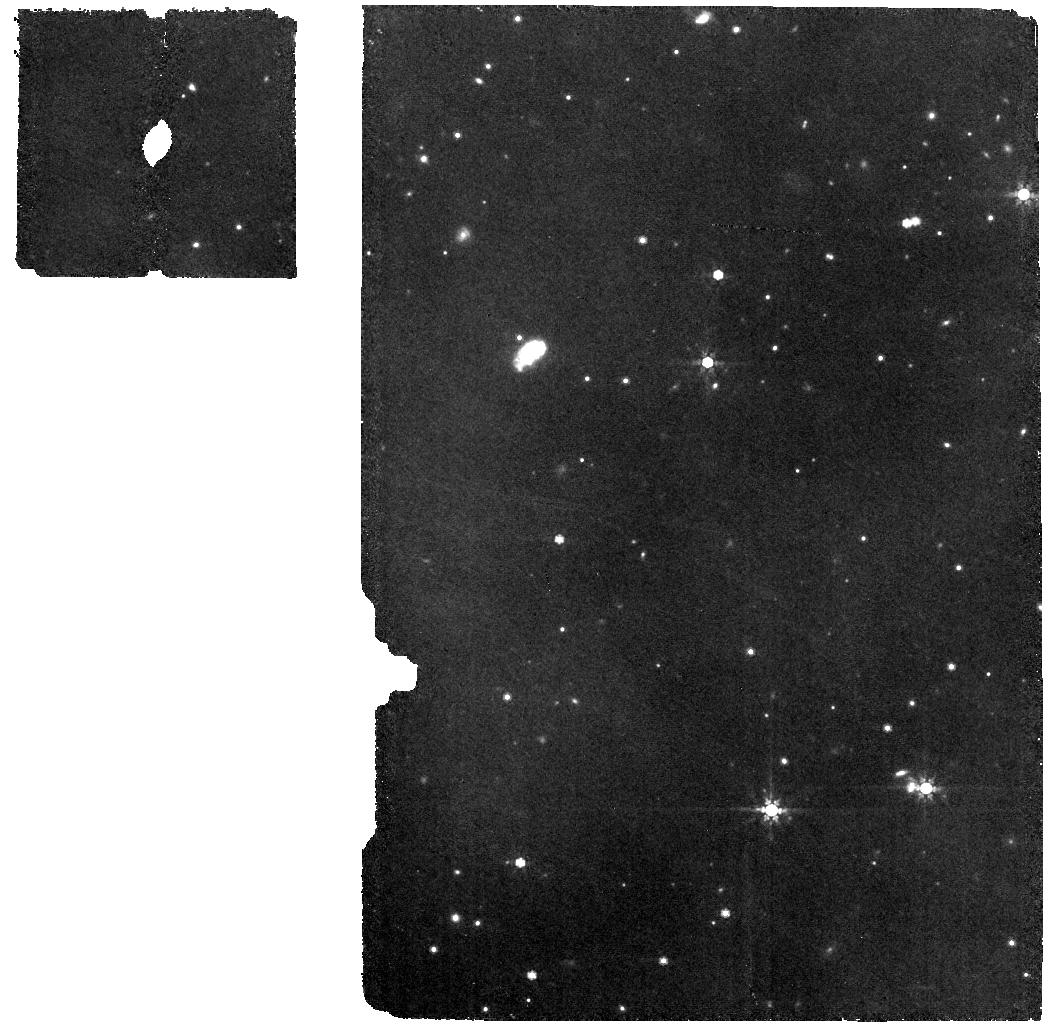
Target: WISEA-J080822.18-644357.3. Instrument: MIRI. Filter: F770W. Exposure: 19 min. Observation ID: jw03153-o001_t001_miri_f770w

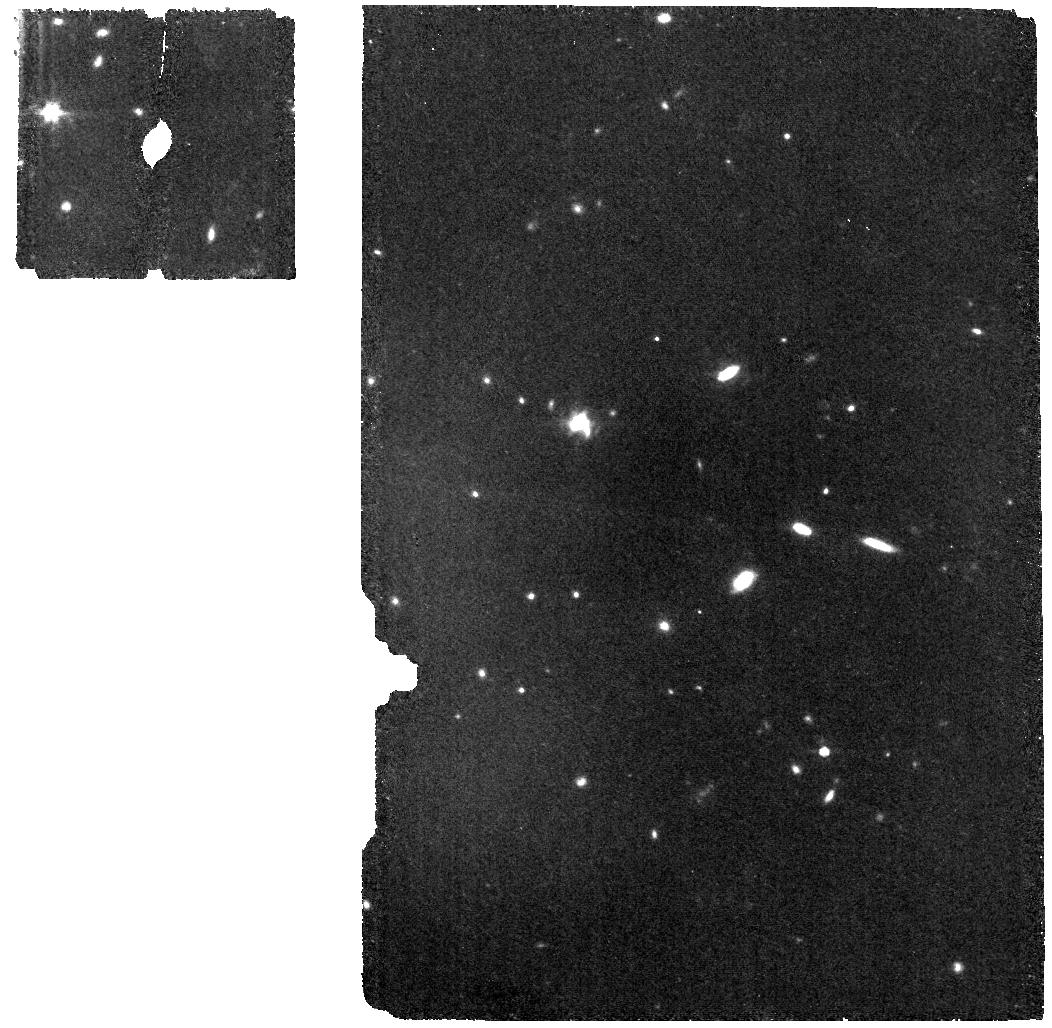
Target: 2MASS-J02265658-5327032. Instrument: MIRI. Filter: F770W. Exposure: 1.1 h. Observation ID: jw03153-o003_t003_miri_f770w

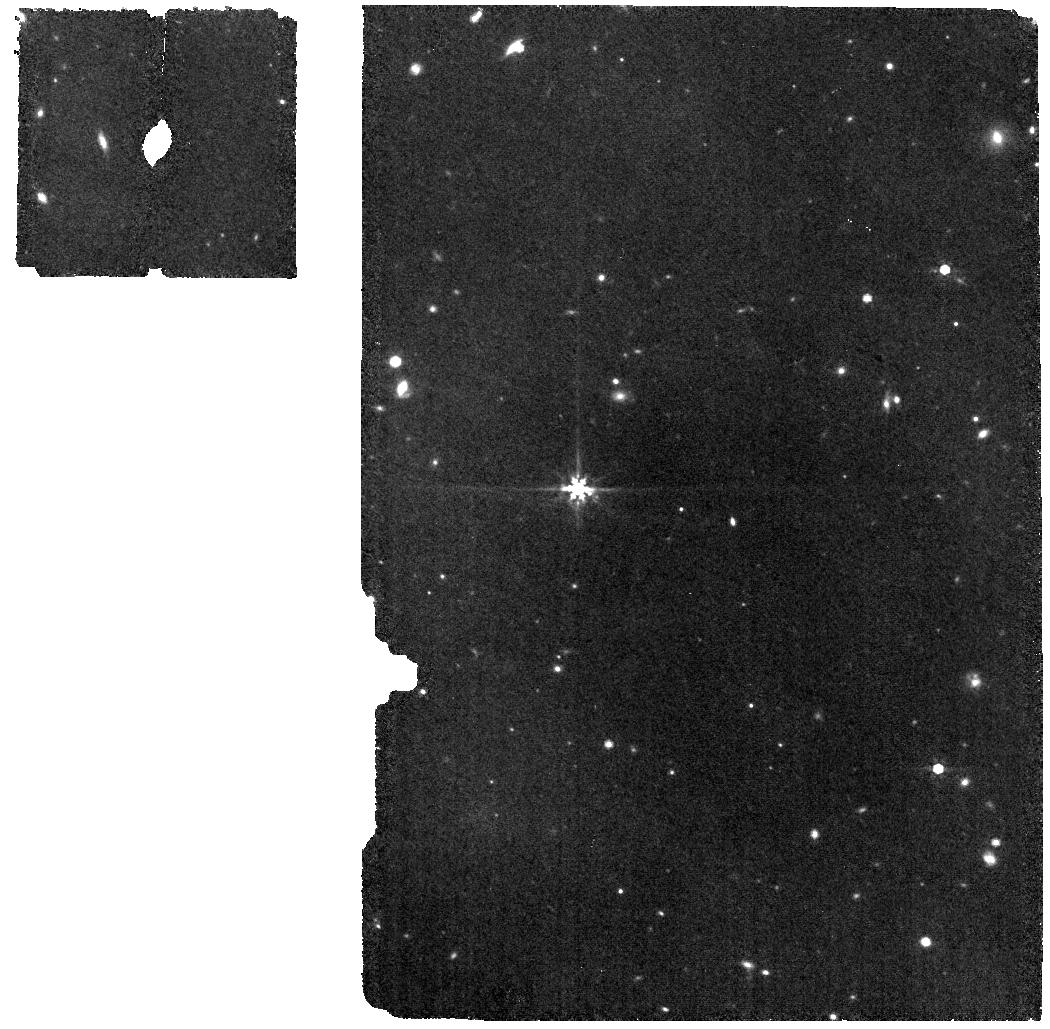
Target: 2MASS-J06320799-6810419. Instrument: MIRI. Filter: F770W. Exposure: 17 min. Observation ID: jw03153-o008_t008_miri_f770w

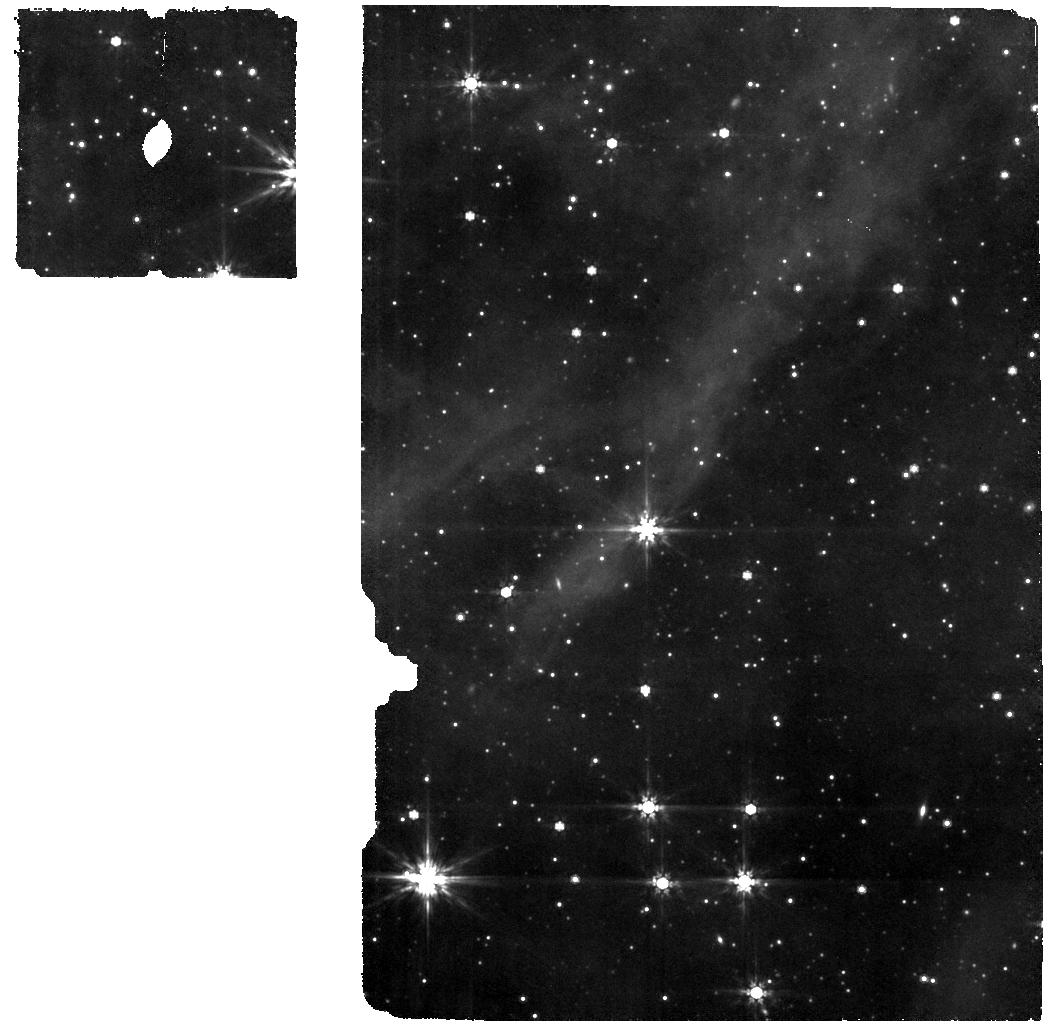
Target: 2MASS-J15460752-6258042. Instrument: MIRI. Filter: F770W. Exposure: 7 min. Observation ID: jw03153-o009_t009_miri_f770w

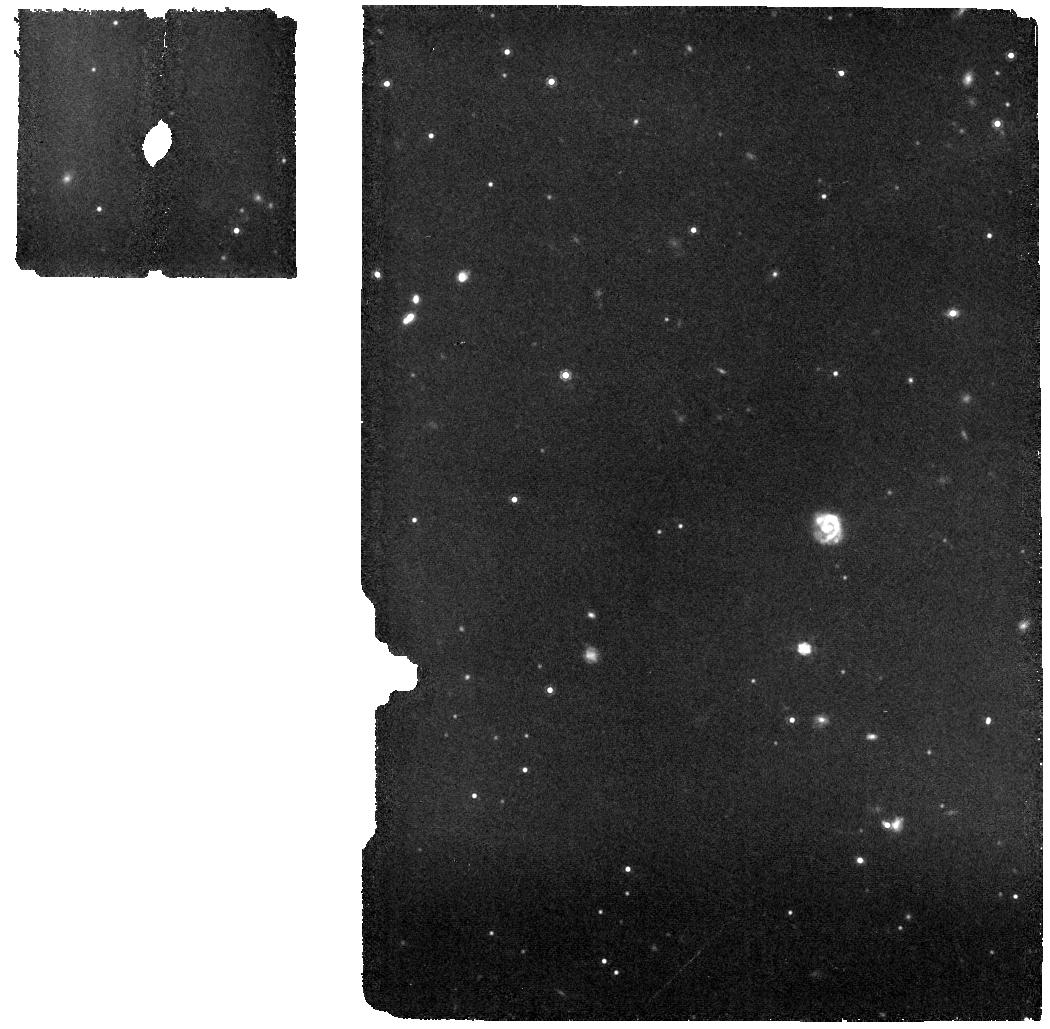
Target: 2MASS-J09490073-7138034-B. Instrument: MIRI. Filter: F1000W. Exposure: 9 min. Observation ID: jw03153-o011_t007_miri_f1000w

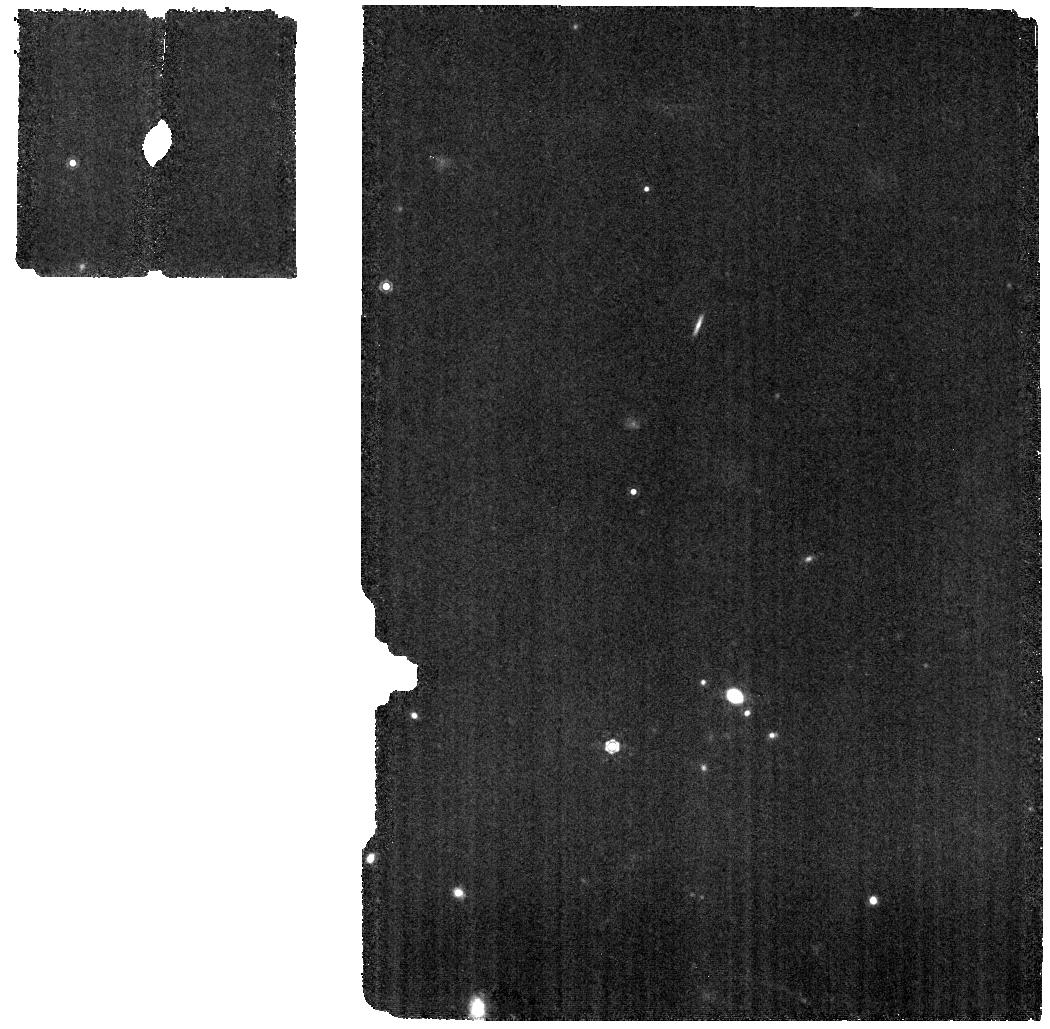
Target: 2MASS-J04463413-2627559-A. Instrument: MIRI. Filter: F1130W. Exposure: 22 min. Observation ID: jw03153-o010_t004_miri_f1130w

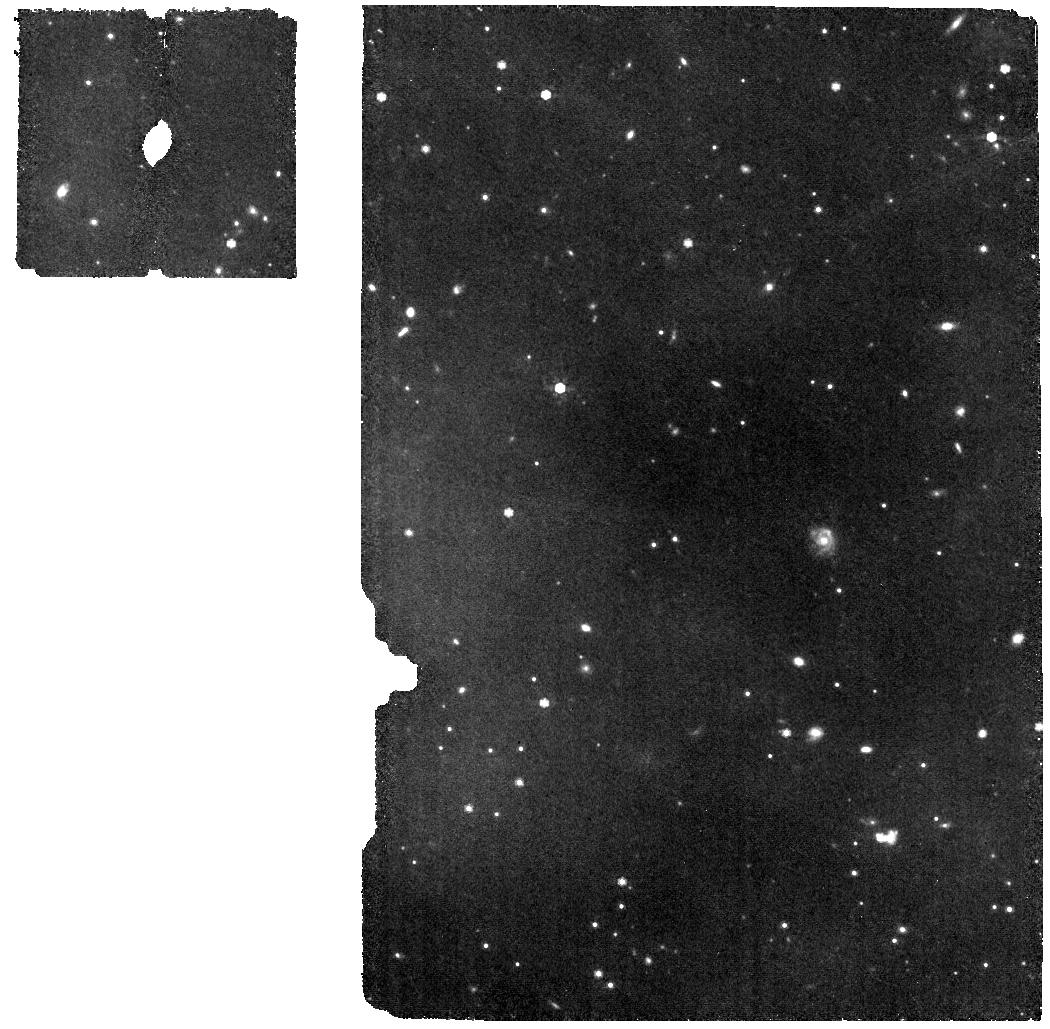
Target: 2MASS-J09490073-7138034-A. Instrument: MIRI. Filter: F770W. Exposure: 9 min. Observation ID: jw03153-o011_t006_miri_f770w

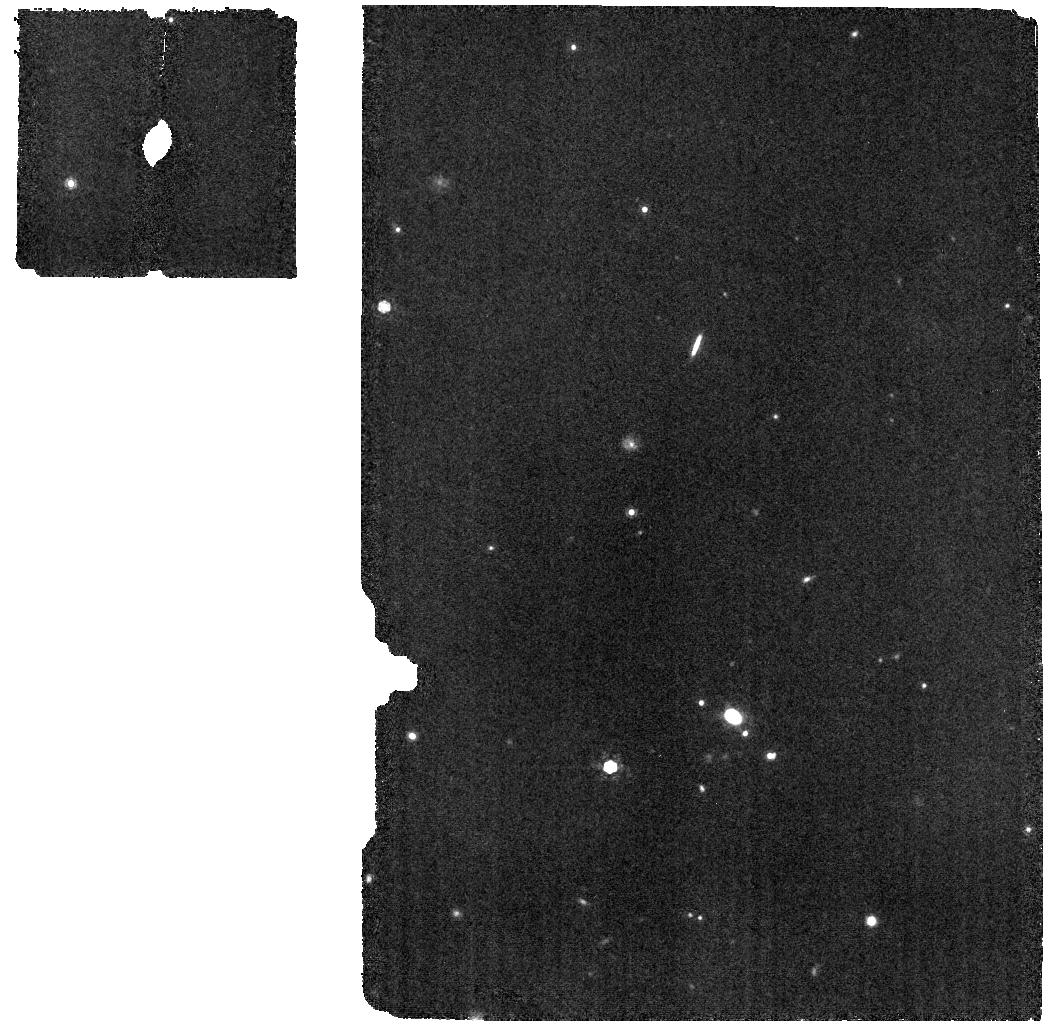
Target: 2MASS-J04463413-2627559-B. Instrument: MIRI. Filter: F1000W. Exposure: 22 min. Observation ID: jw03153-o010_t005_miri_f1000w

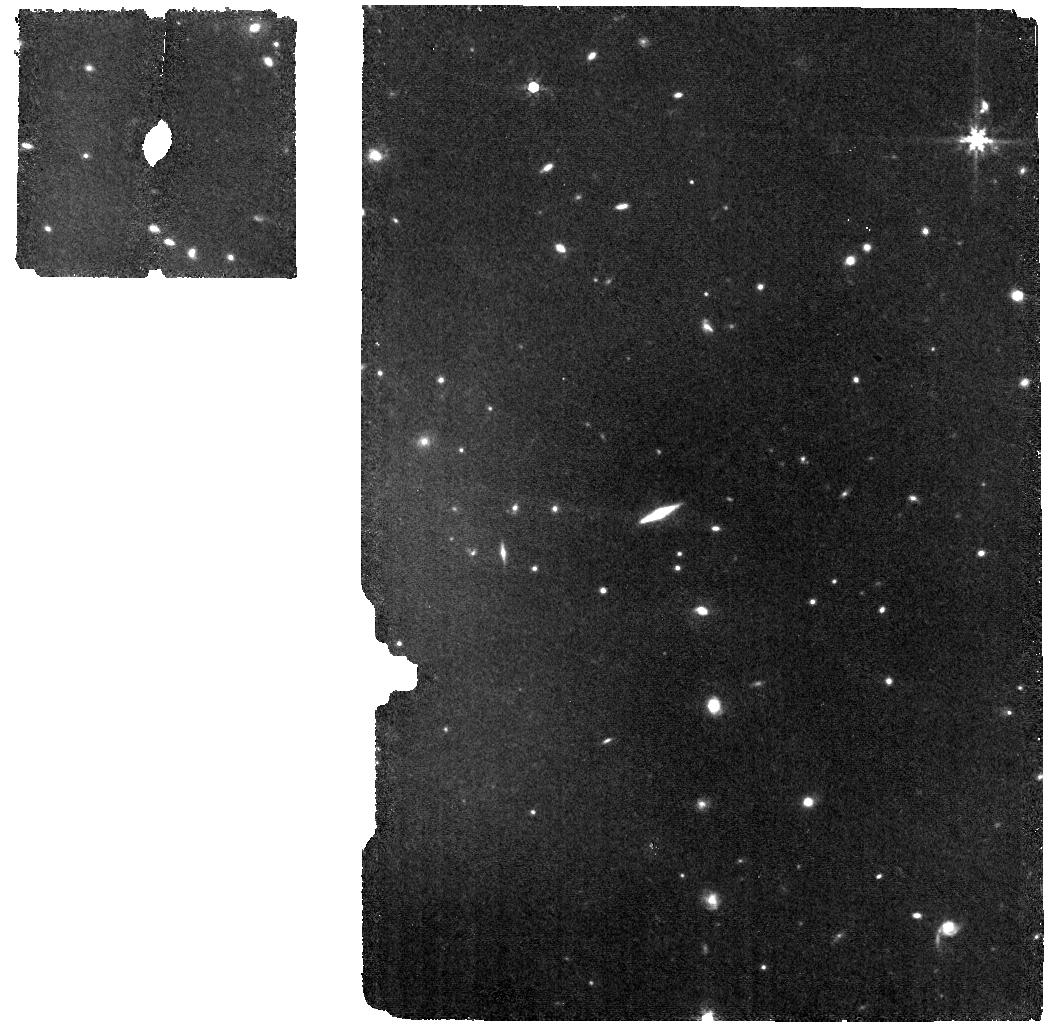
Target: 2MASS-J05010082-4337102. Instrument: MIRI. Filter: F770W. Exposure: 19 min. Observation ID: jw03153-o002_t002_miri_f770w

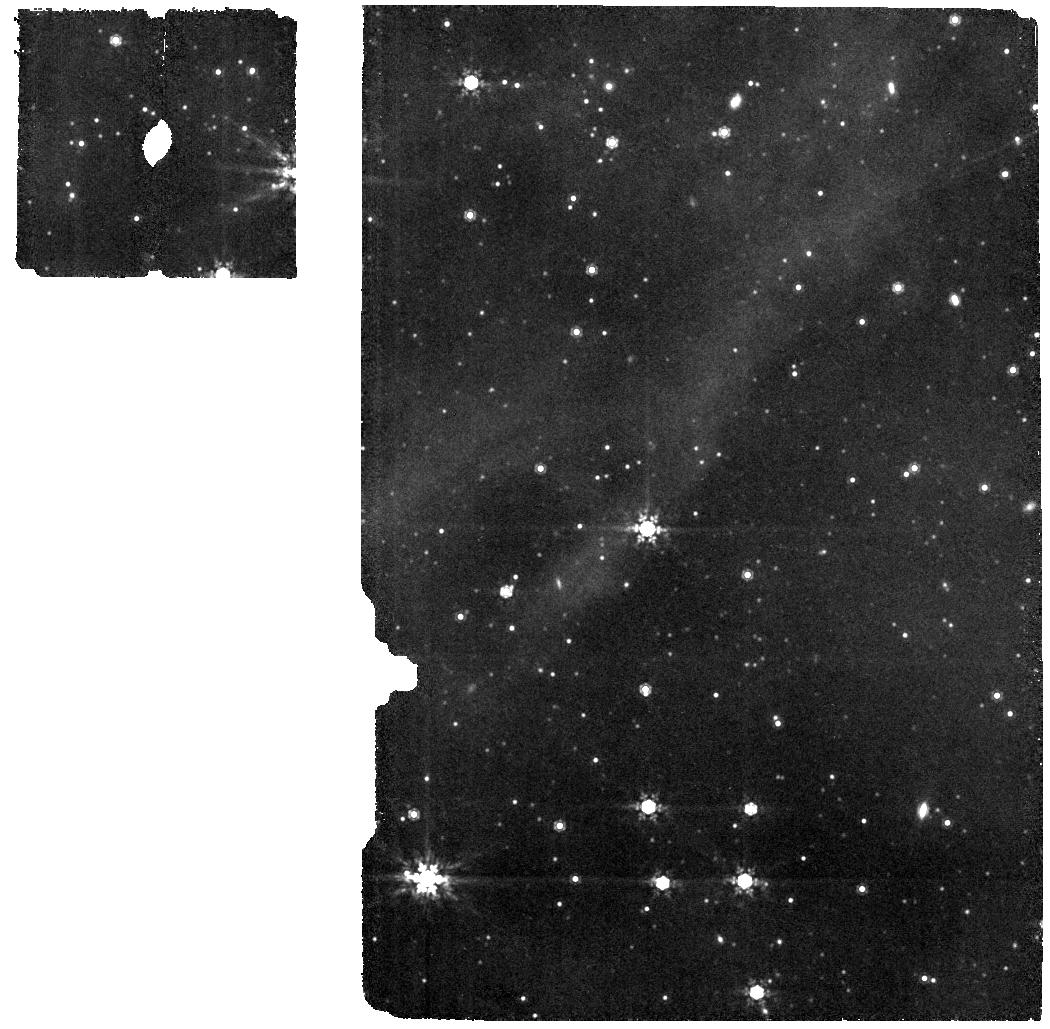
Target: 2MASS-J15460752-6258042. Instrument: MIRI. Filter: F1000W. Exposure: 7 min. Observation ID: jw03153-o009_t009_miri_f1000w

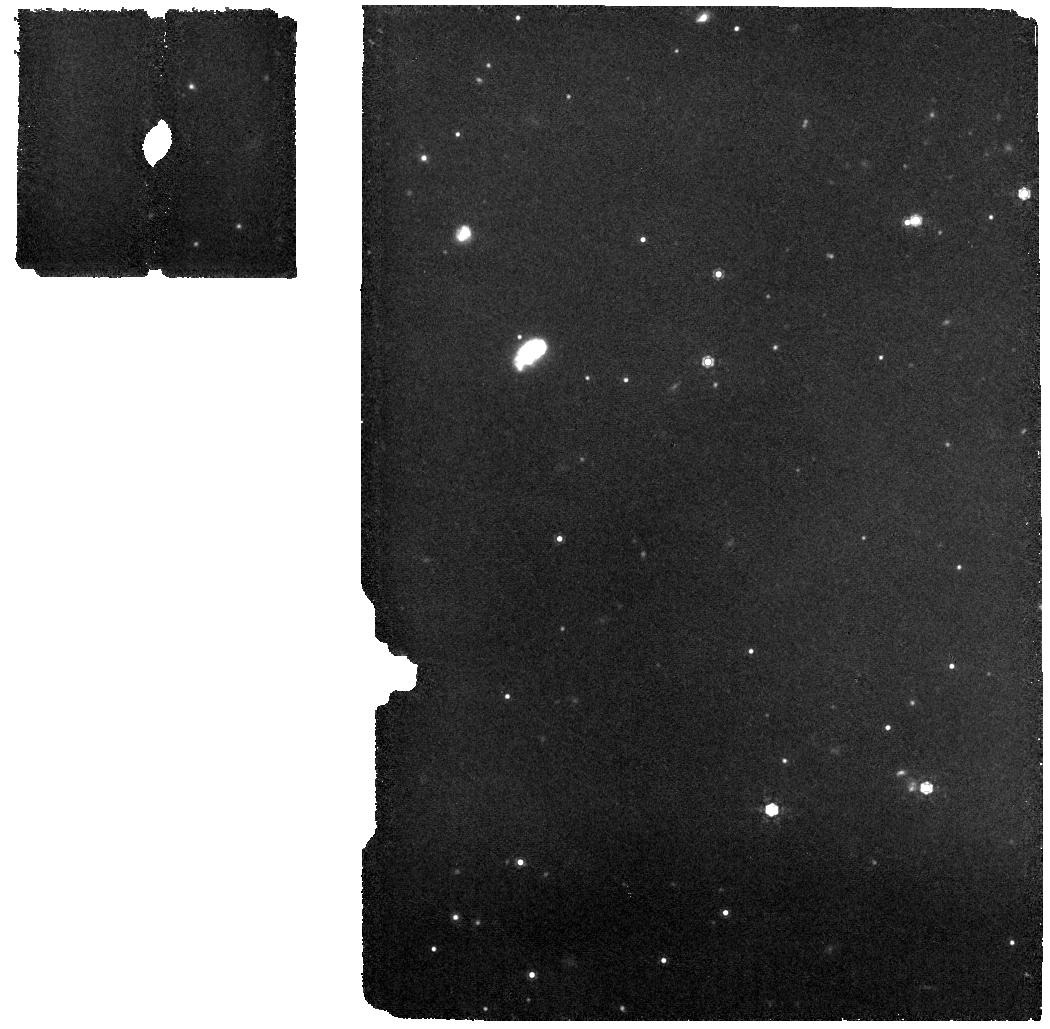
Target: WISEA-J080822.18-644357.3. Instrument: MIRI. Filter: F1000W. Exposure: 19 min. Observation ID: jw03153-o001_t001_miri_f1000w

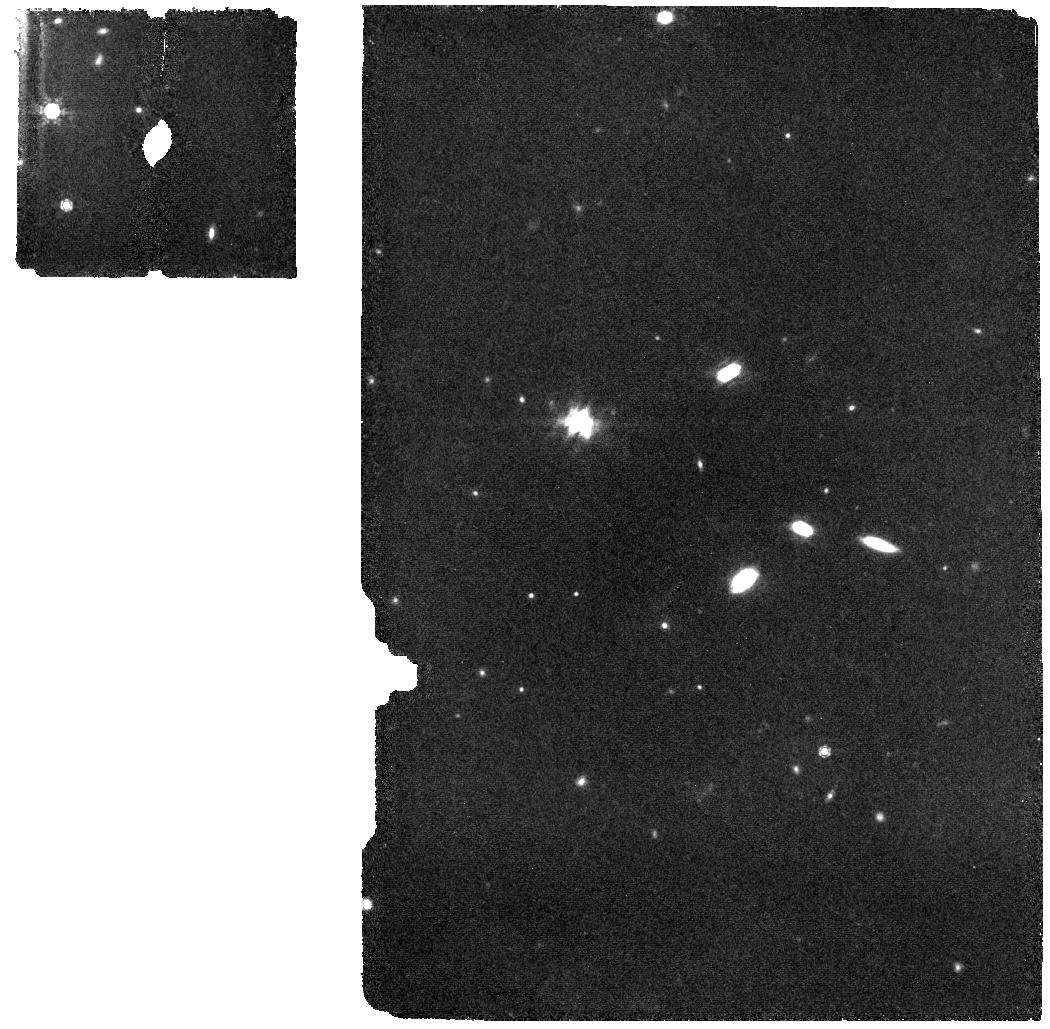
Target: 2MASS-J02265658-5327032. Instrument: MIRI. Filter: F1000W. Exposure: 1.1 h. Observation ID: jw03153-o003_t003_miri_f1000w

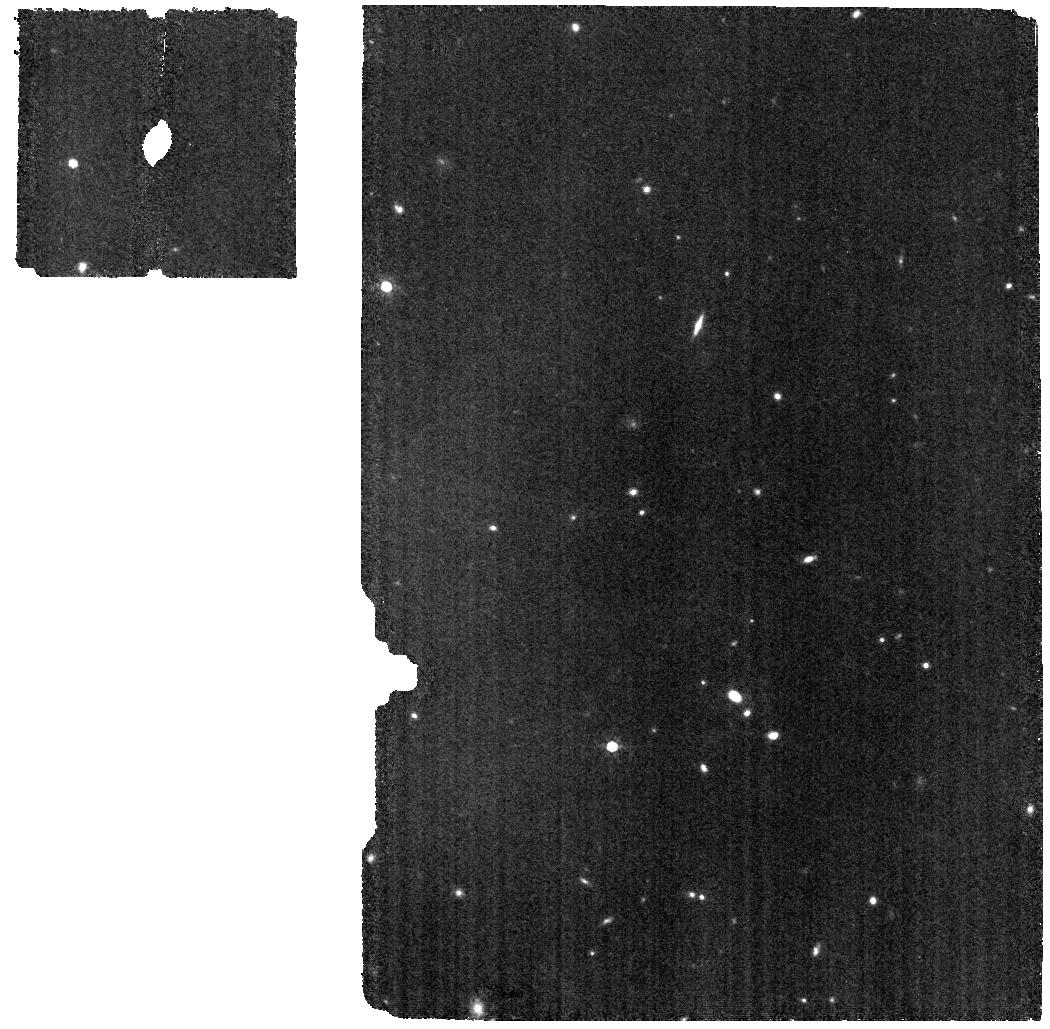
Target: 2MASS-J04463413-2627559-A. Instrument: MIRI. Filter: F770W. Exposure: 22 min. Observation ID: jw03153-o010_t004_miri_f770w

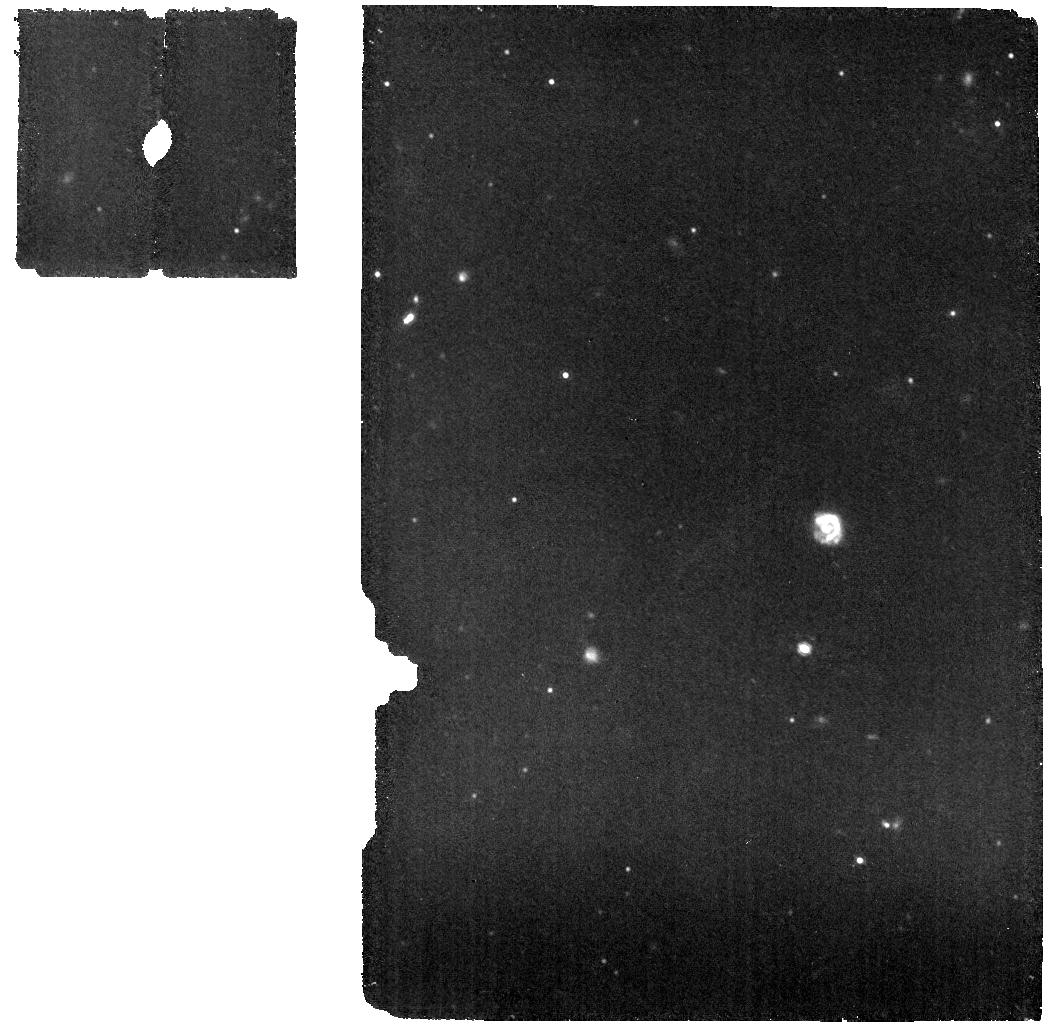
Target: 2MASS-J09490073-7138034-B. Instrument: MIRI. Filter: F1130W. Exposure: 9 min. Observation ID: jw03153-o011_t007_miri_f1130w

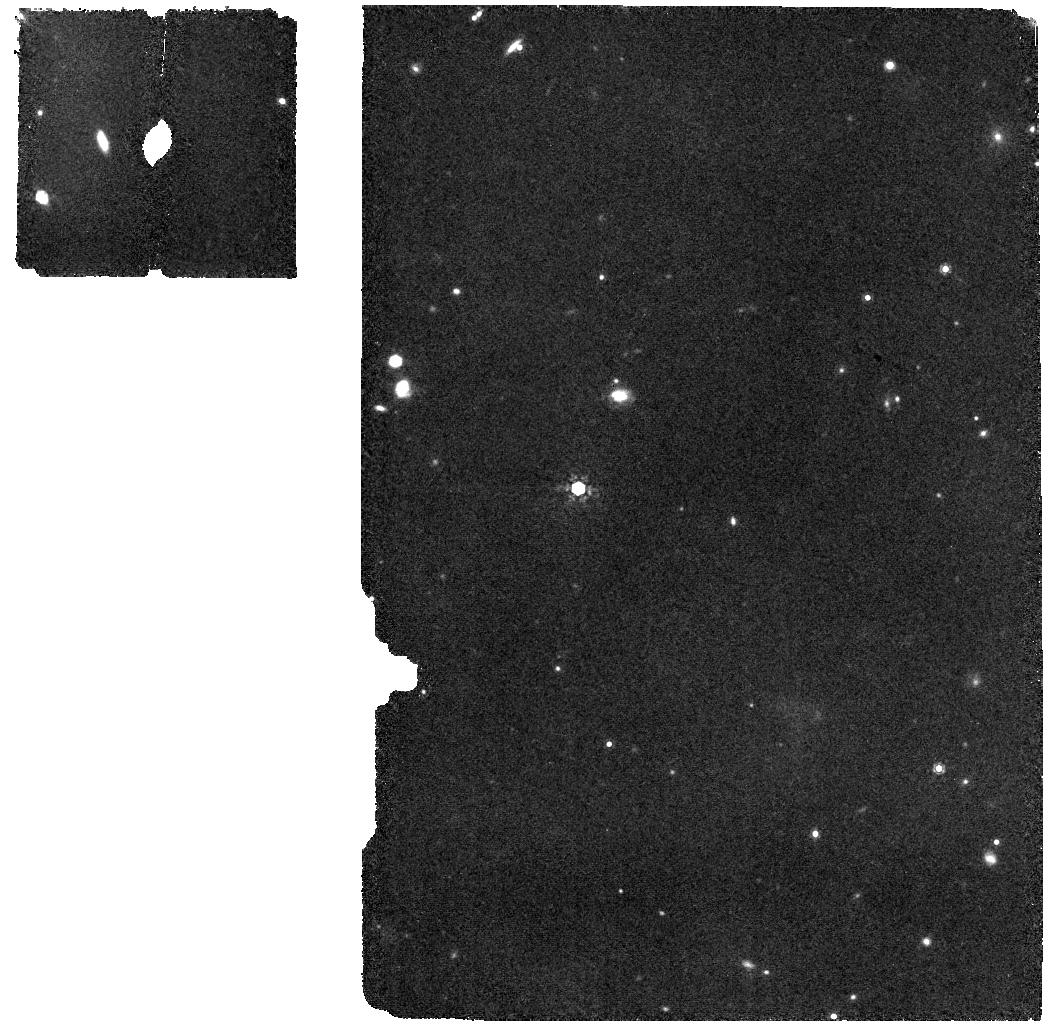
Target: 2MASS-J06320799-6810419. Instrument: MIRI. Filter: F1000W. Exposure: 17 min. Observation ID: jw03153-o008_t008_miri_f1000w

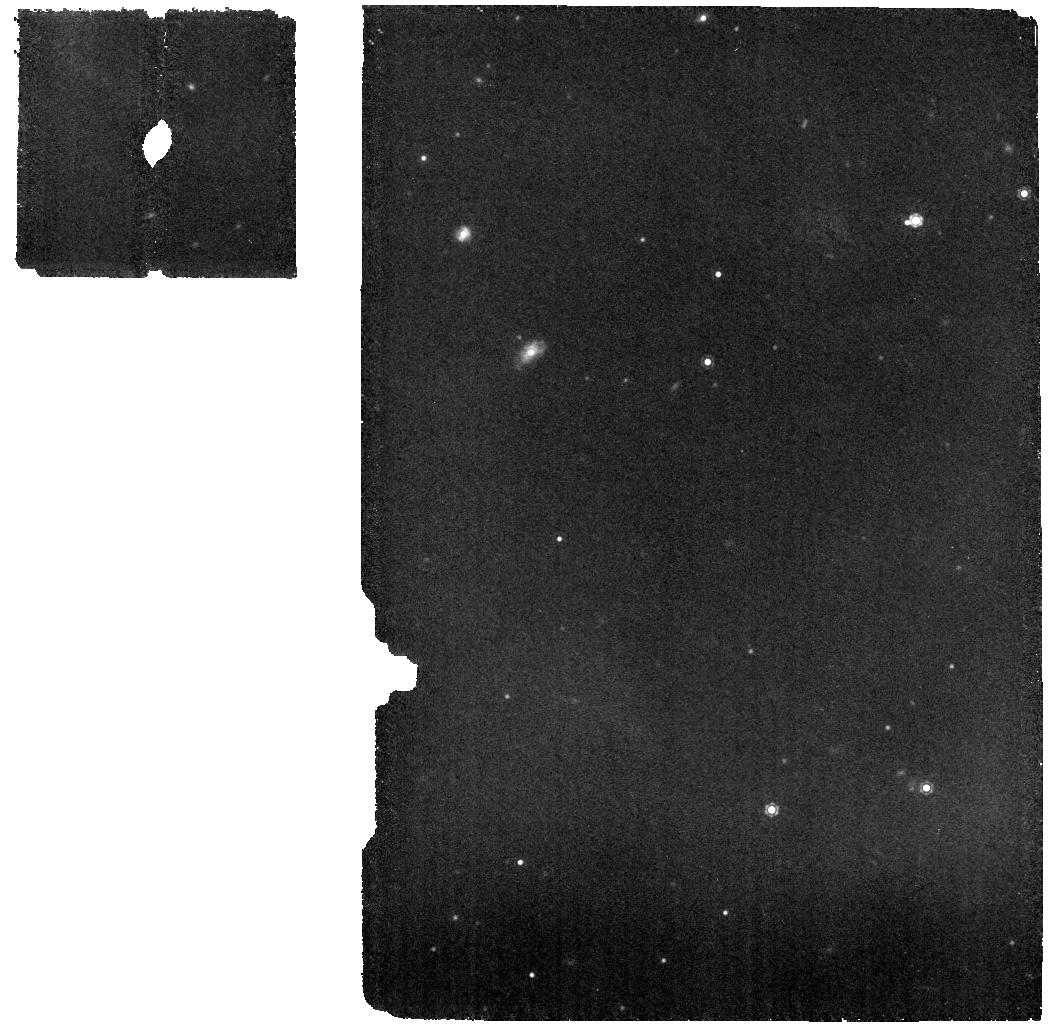
Target: WISEA-J080822.18-644357.3. Instrument: MIRI. Filter: F1130W. Exposure: 19 min. Observation ID: jw03153-o001_t001_miri_f1130w

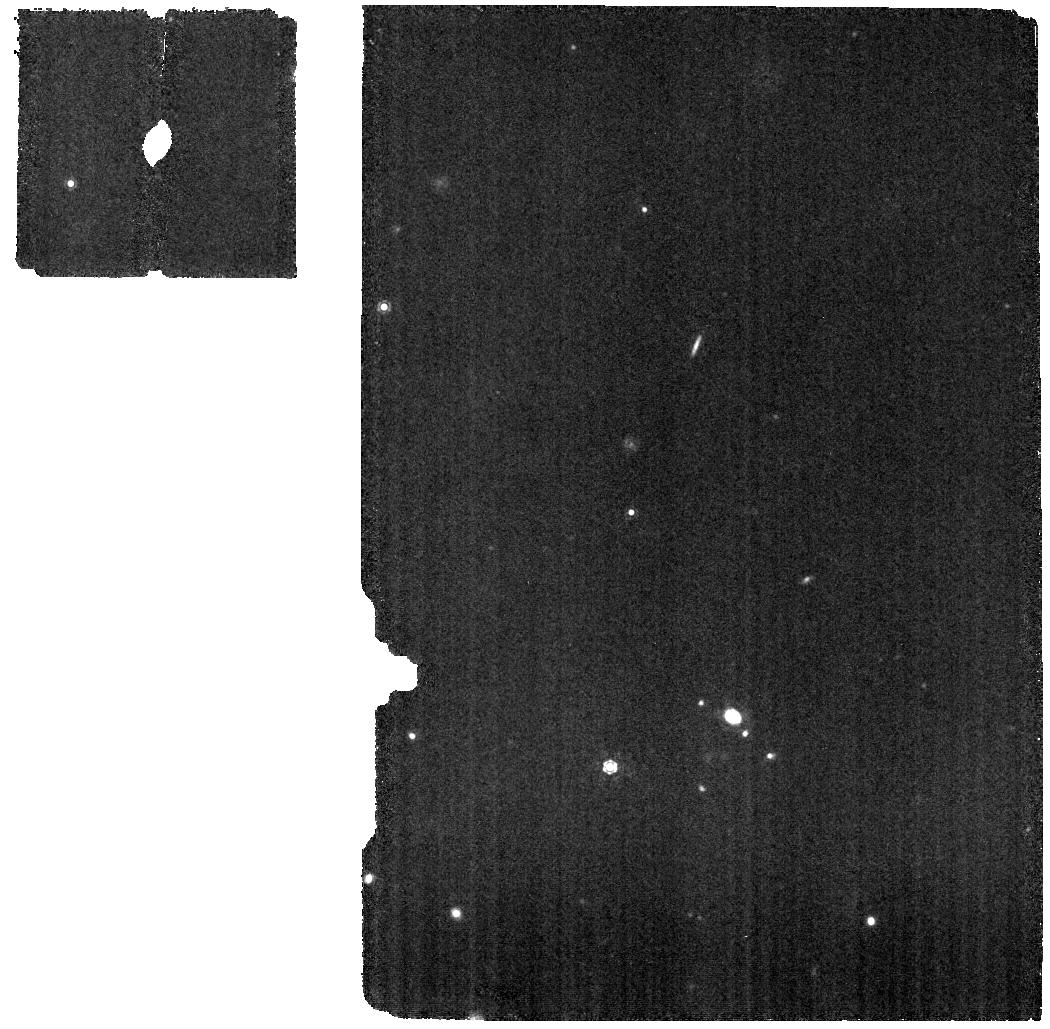
Target: 2MASS-J04463413-2627559-B. Instrument: MIRI. Filter: F1130W. Exposure: 22 min. Observation ID: jw03153-o010_t005_miri_f1130w

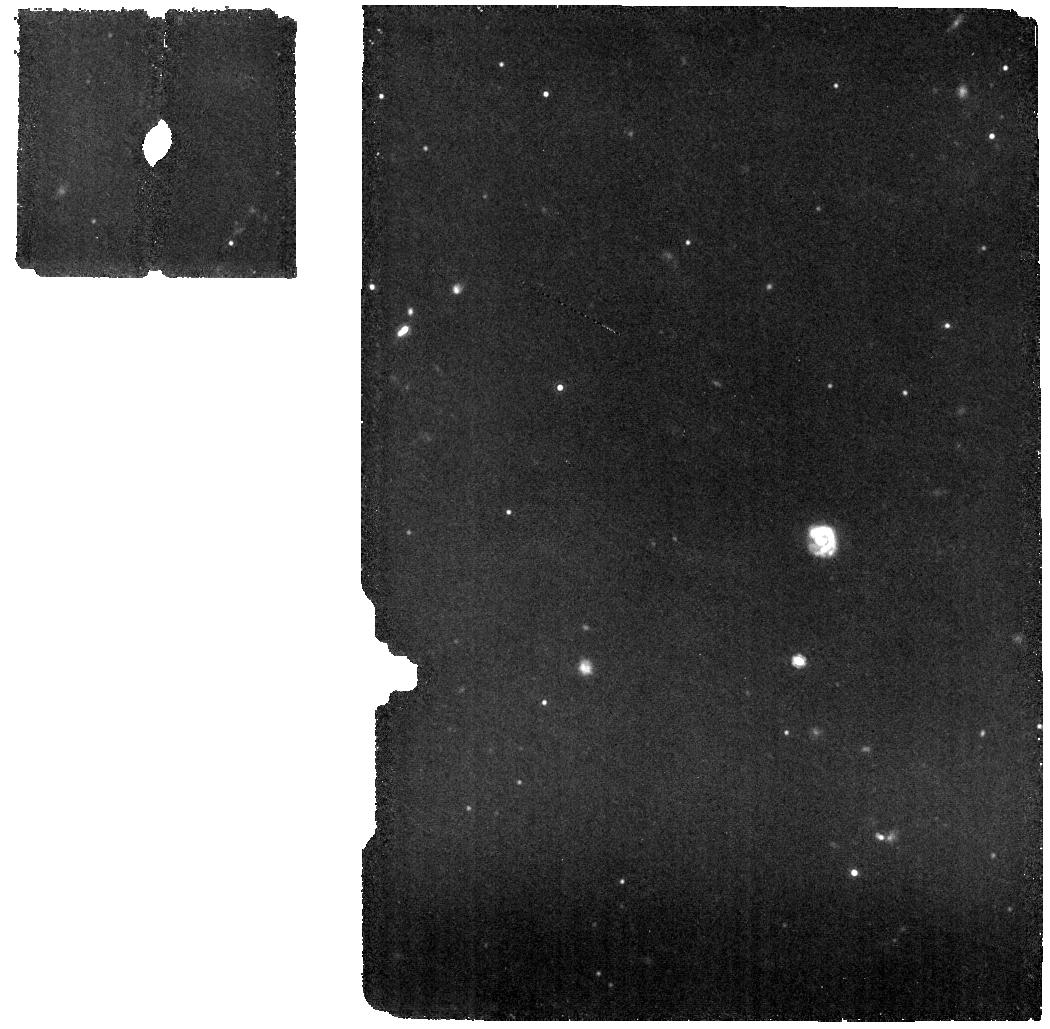
Target: 2MASS-J09490073-7138034-A. Instrument: MIRI. Filter: F1130W. Exposure: 9 min. Observation ID: jw03153-o011_t006_miri_f1130w

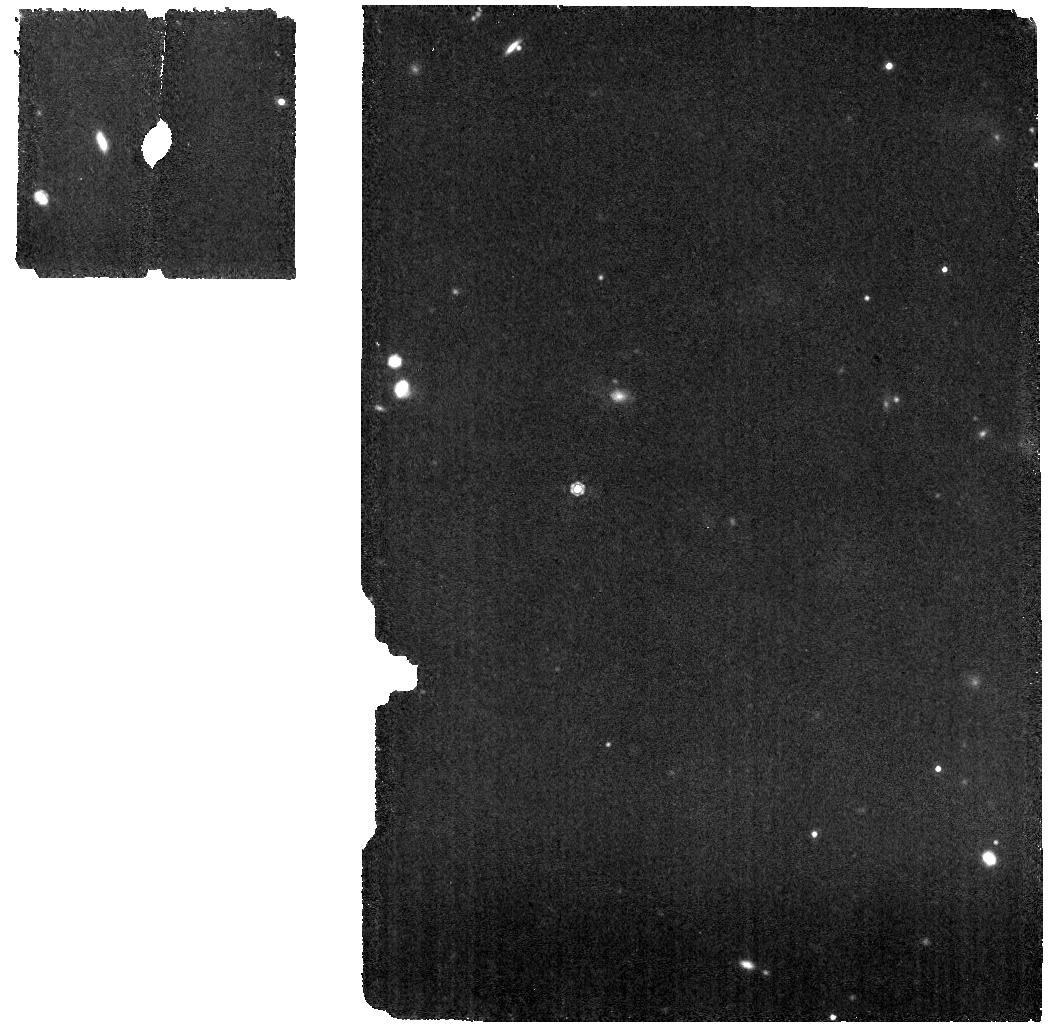
Target: 2MASS-J06320799-6810419. Instrument: MIRI. Filter: F1130W. Exposure: 17 min. Observation ID: jw03153-o008_t008_miri_f1130w

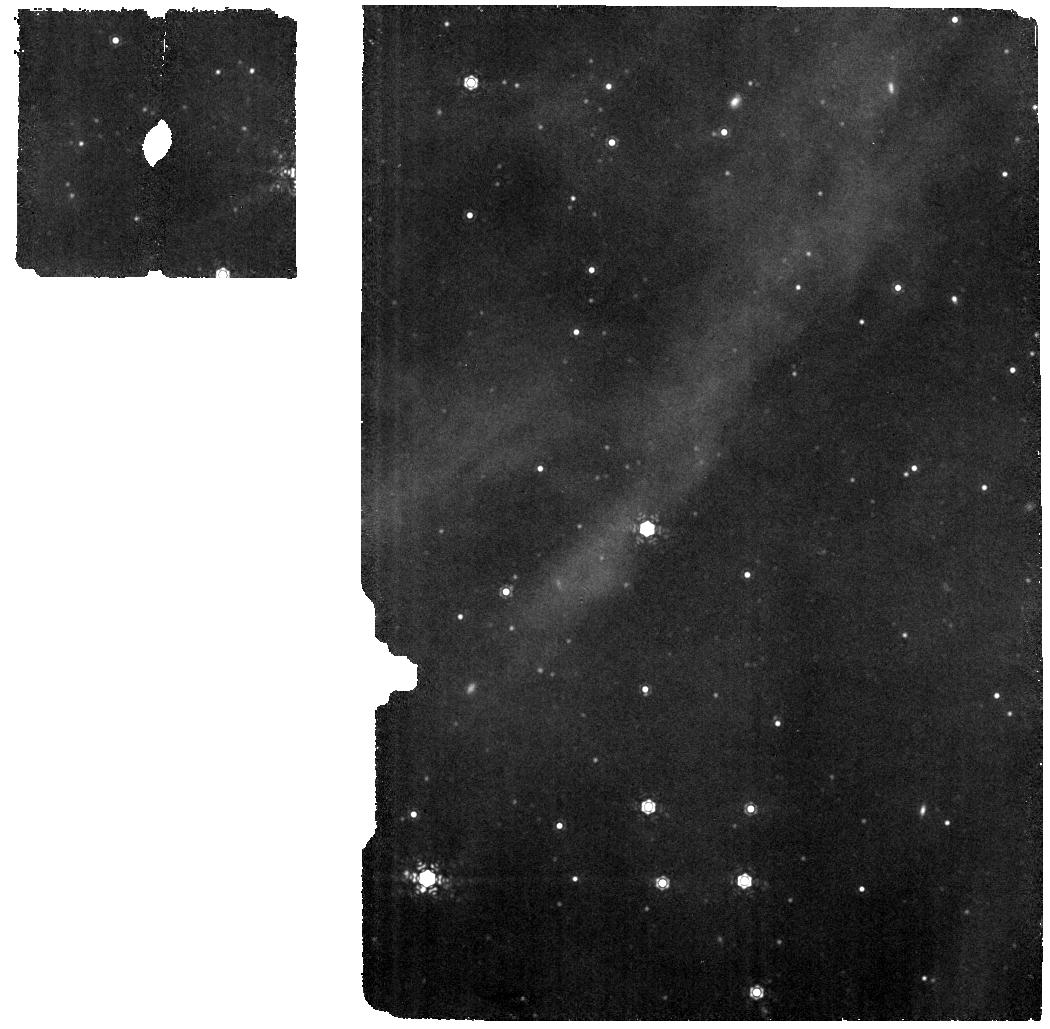
Target: 2MASS-J15460752-6258042. Instrument: MIRI. Filter: F1130W. Exposure: 7 min. Observation ID: jw03153-o009_t009_miri_f1130w

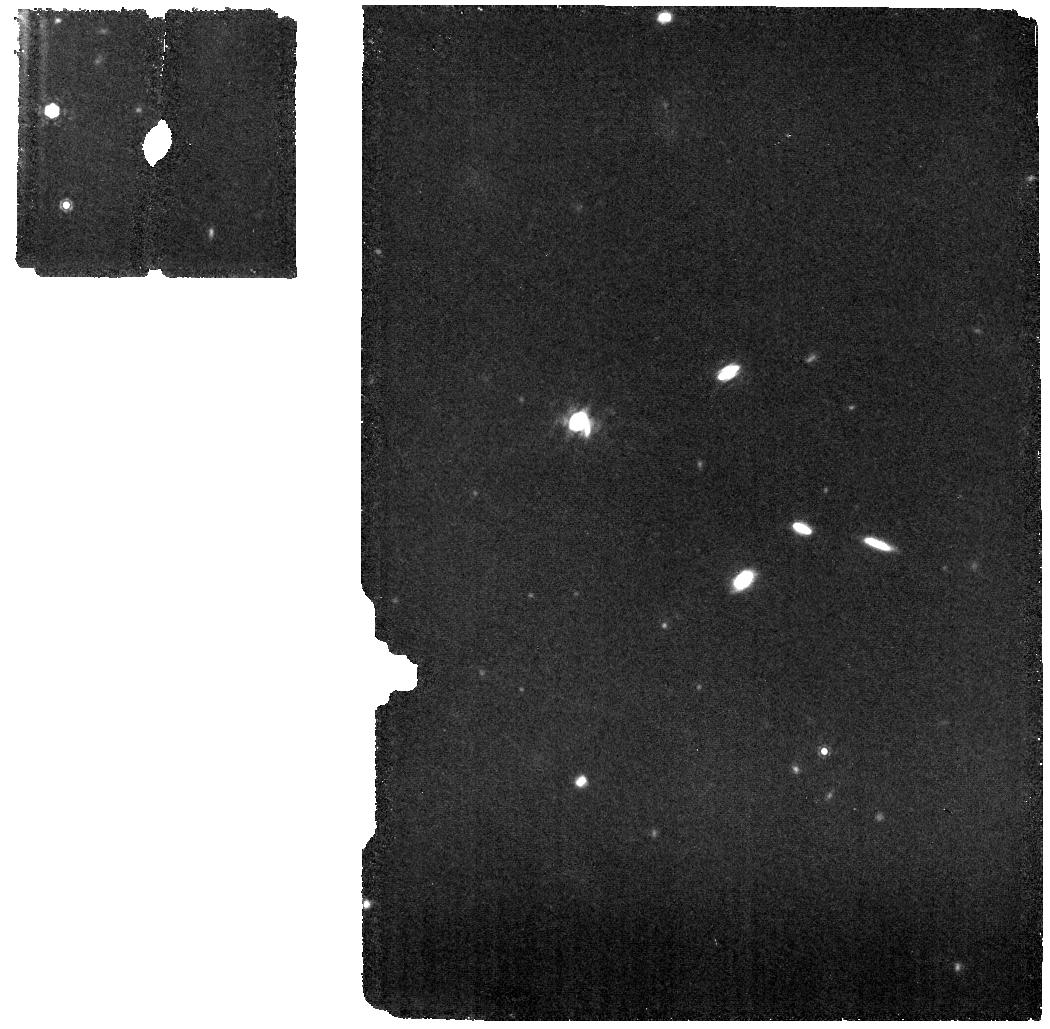
Target: 2MASS-J02265658-5327032. Instrument: MIRI. Filter: F1130W. Exposure: 1.1 h. Observation ID: jw03153-o003_t003_miri_f1130w

Why do some 50 Myr old stars still accrete? (PI: Long, Feng)

The outcome of planet formation is largely determined by how the disk dust and gas evolve. Recent studies have identified a new class of disks that surround late M type stars (>M4.5) at ages of 40-60 Myr and with spectroscopic evidence of active accretion. The strong infrared excess and broad H alpha emission lines are hallmarks of gas-rich primordial disks. Given the typical disk lifetime of 3-5 Myr, surviving for ~10 times longer is very surprising. If these are indeed primordial disks, their survival would revise our understanding of disk dissipation and planet formation around M dwarfs. On the other hand, their infrared excess levels are also consistent with a type of unusually dust-rich debris disks that are believed to have experienced a recent giant collision, along with more compatible ages. We propose to use MIRI/MRS to study the gas and dust content in these peculiar disks and to determine their evolutionary status. The detection of abundant C-bearing molecules with a high C/O ratio, characteristic of young M dwarf disk chemistry, would suggest a long-lived gas-rich disk, while the presence of a large amount of silica dust would point to a recent high-energy collision. Both scenarios will have important implications for planet formation, as the former provides clues for the build-up process of compact systems like TRAPPIST-1, while the latter dives into the active stage of terrestrial planet assembly.